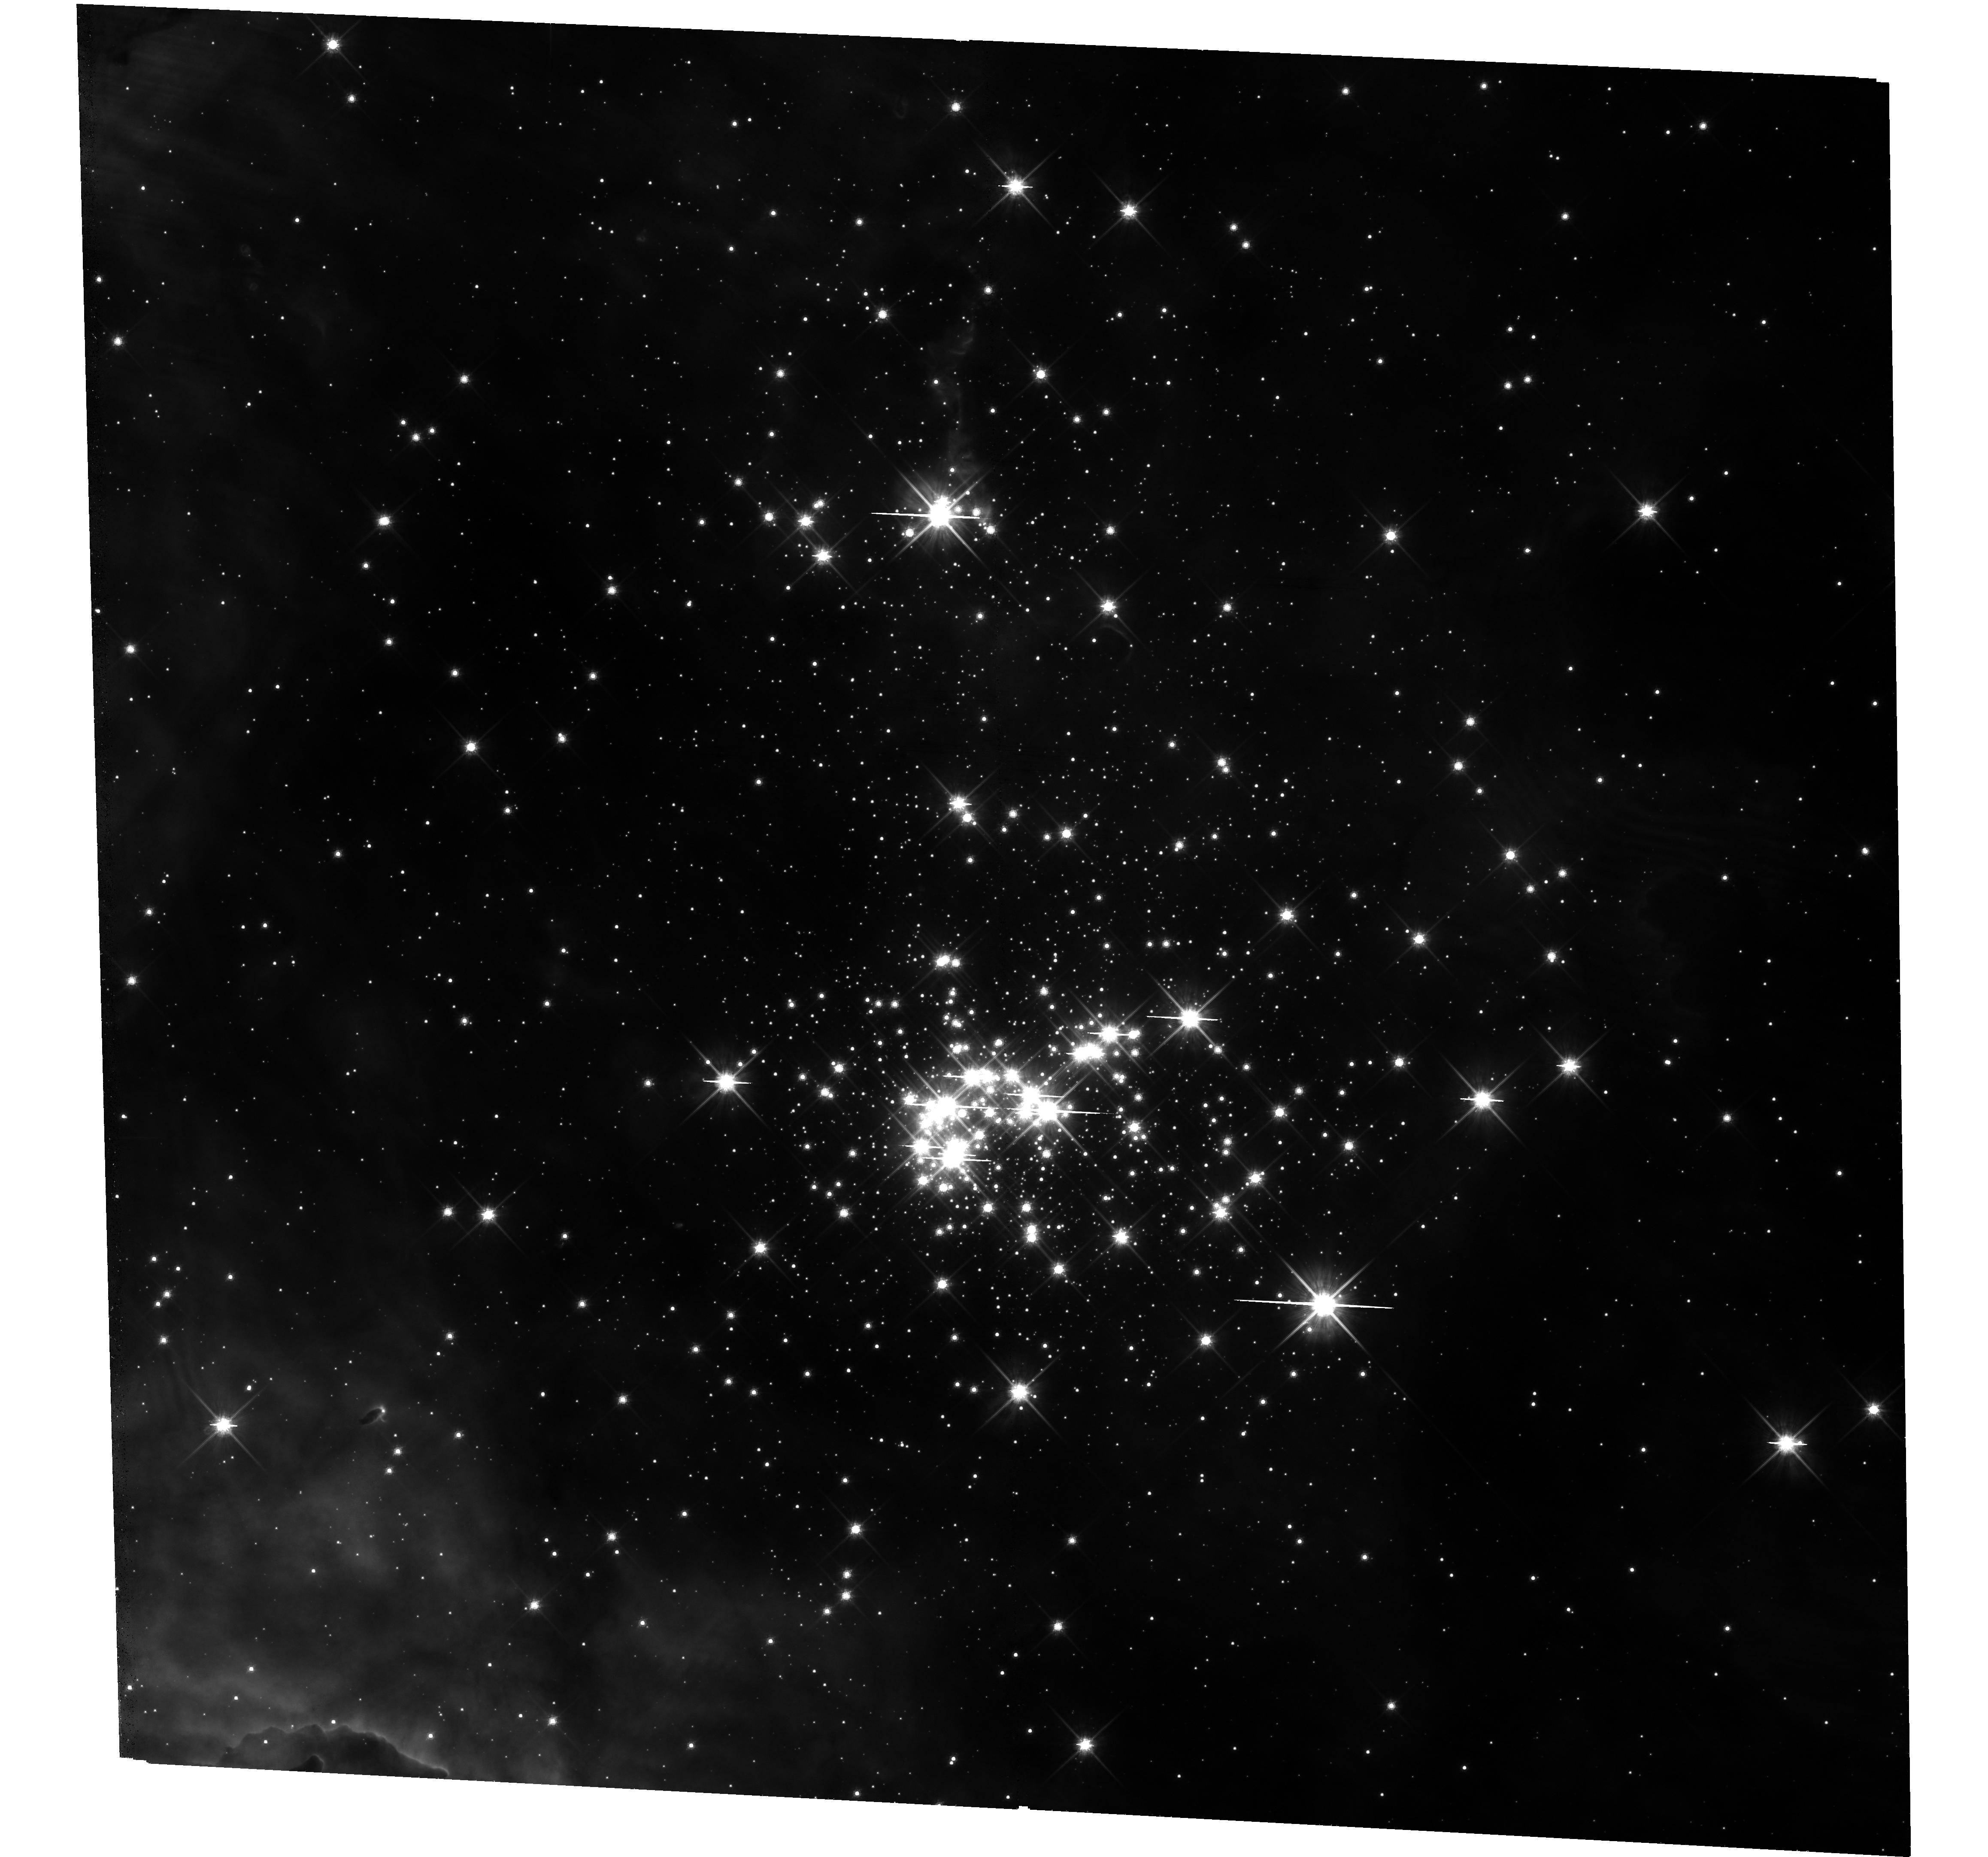
Target: CL-WESTERLUND-2. Instrument: WFC3/UVIS. Filter: F814W. Exposure: 35 min. Observation ID: hst_15362_06_wfc3_uvis_f814w_idhb06

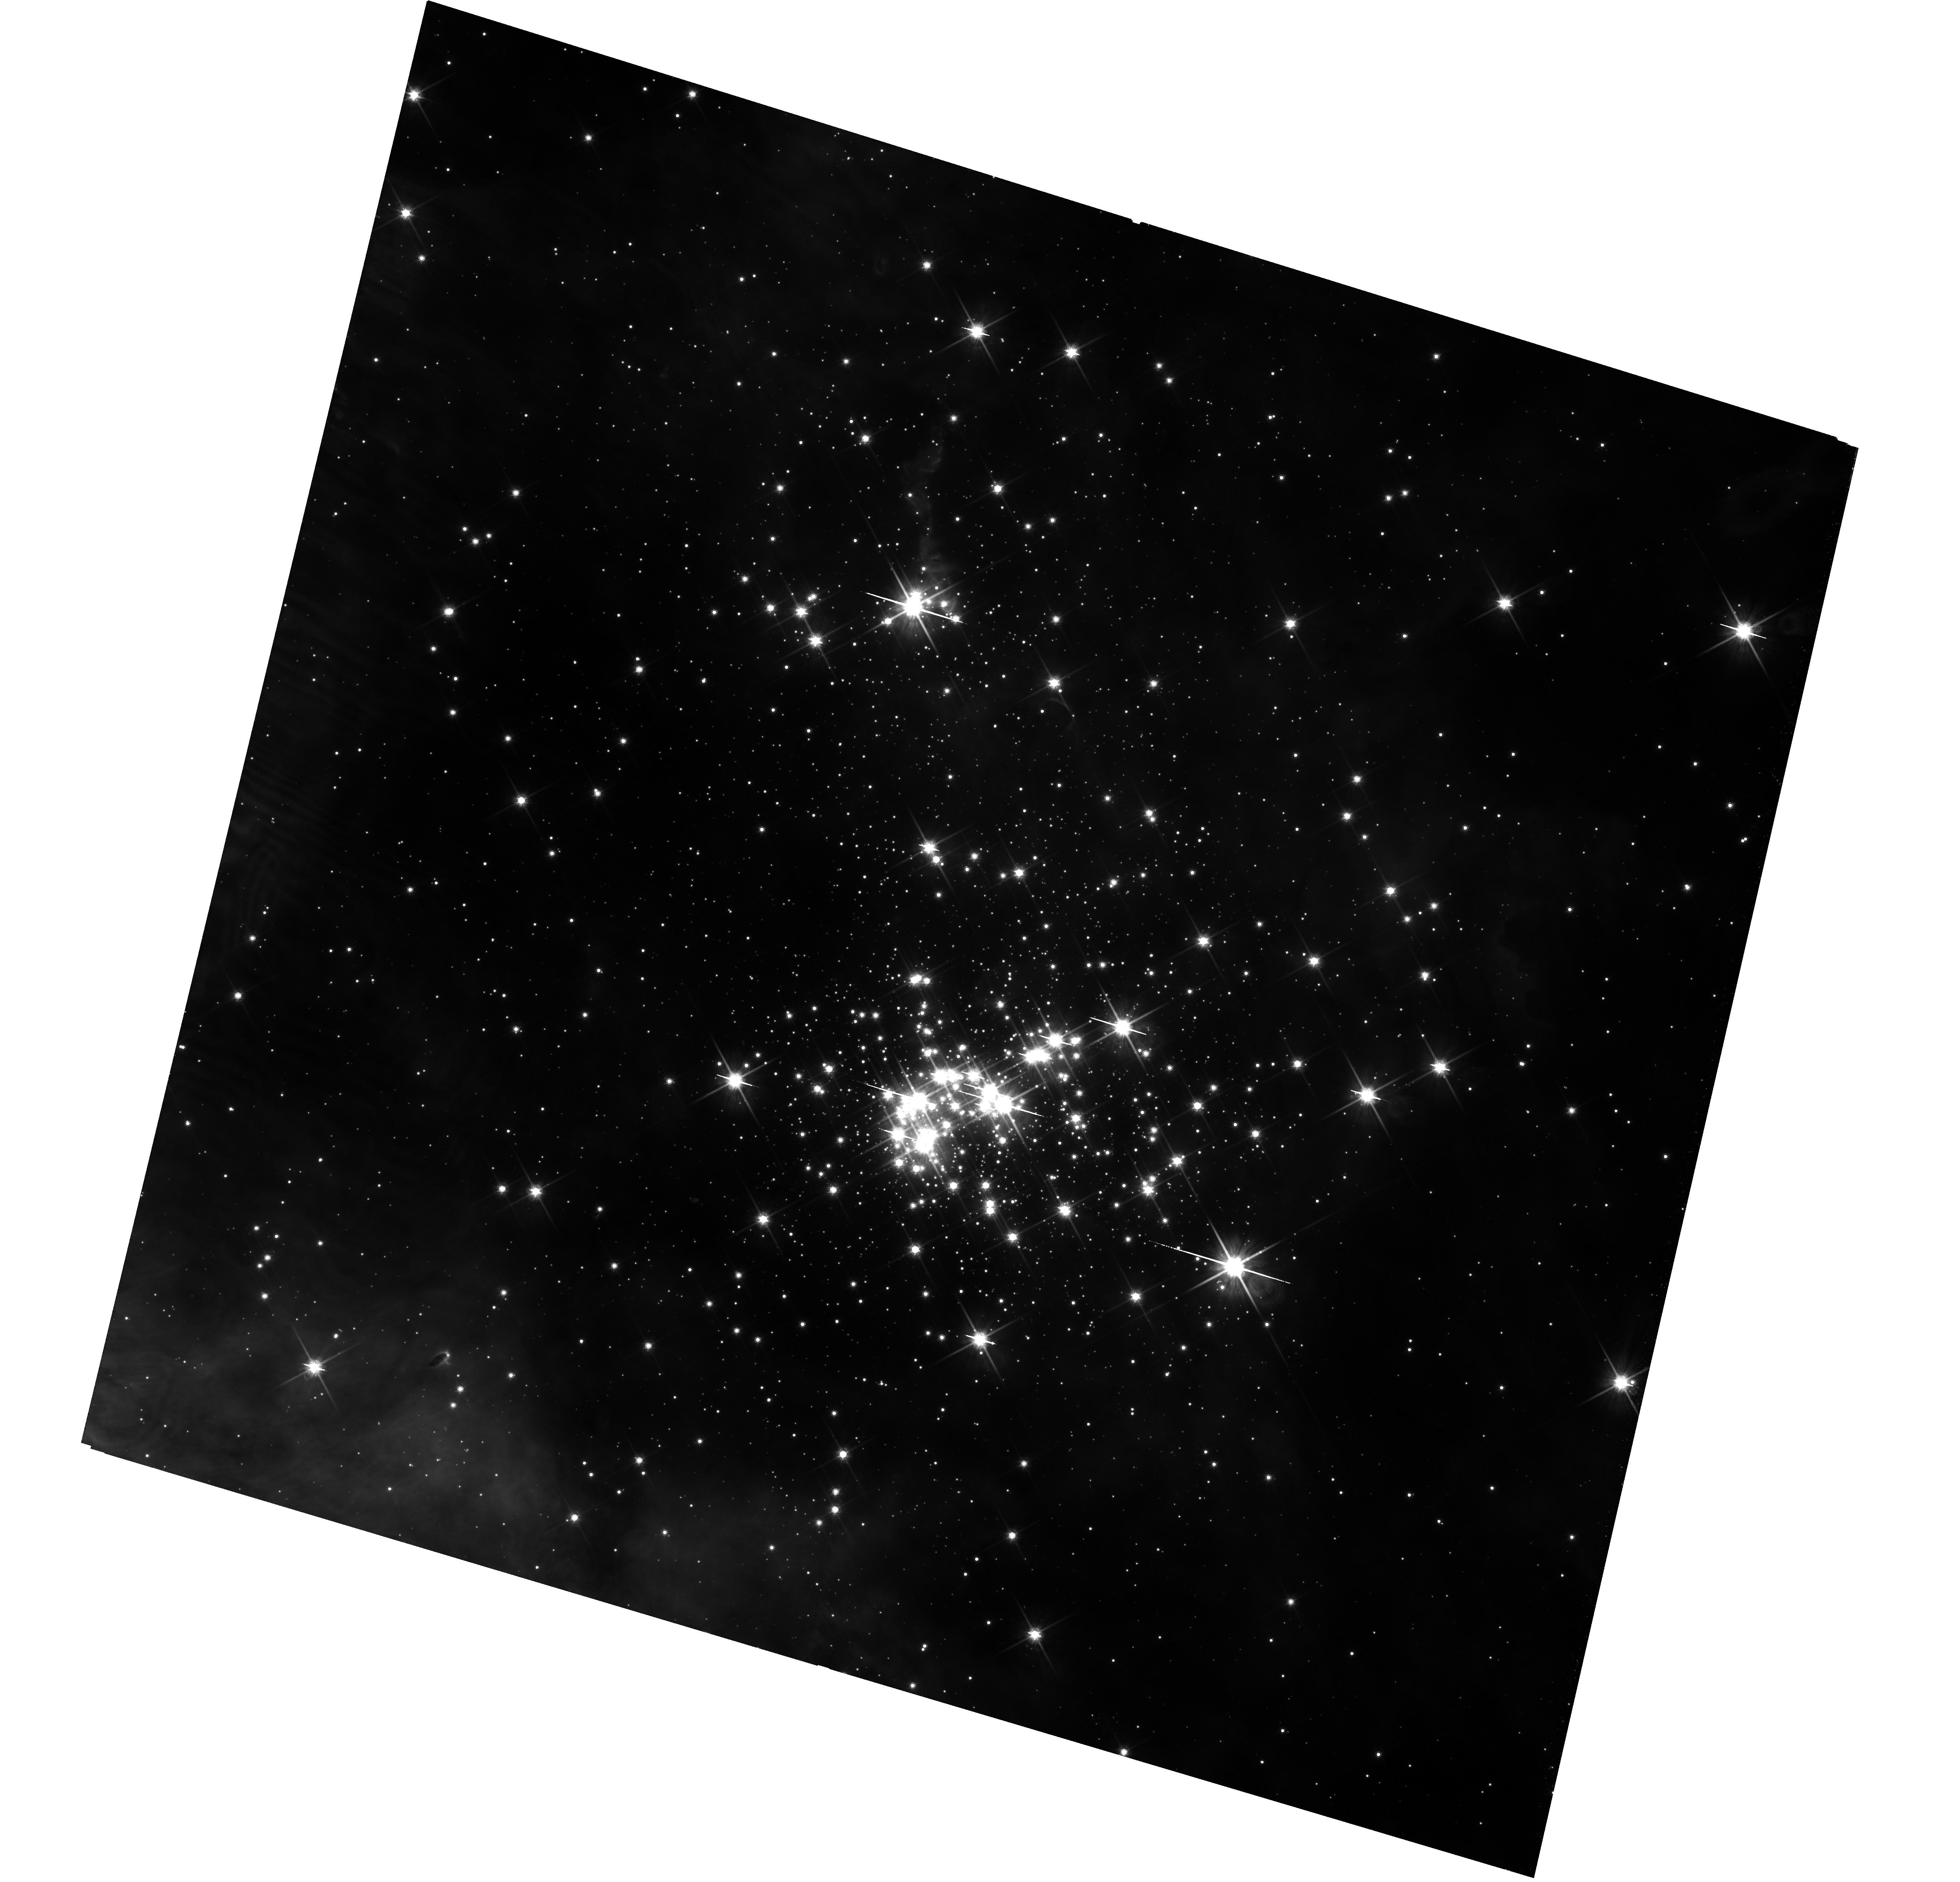
Target: CL-WESTERLUND-2. Instrument: WFC3/UVIS. Filter: F814W. Exposure: 35 min. Observation ID: hst_15362_09_wfc3_uvis_f814w_idhb09

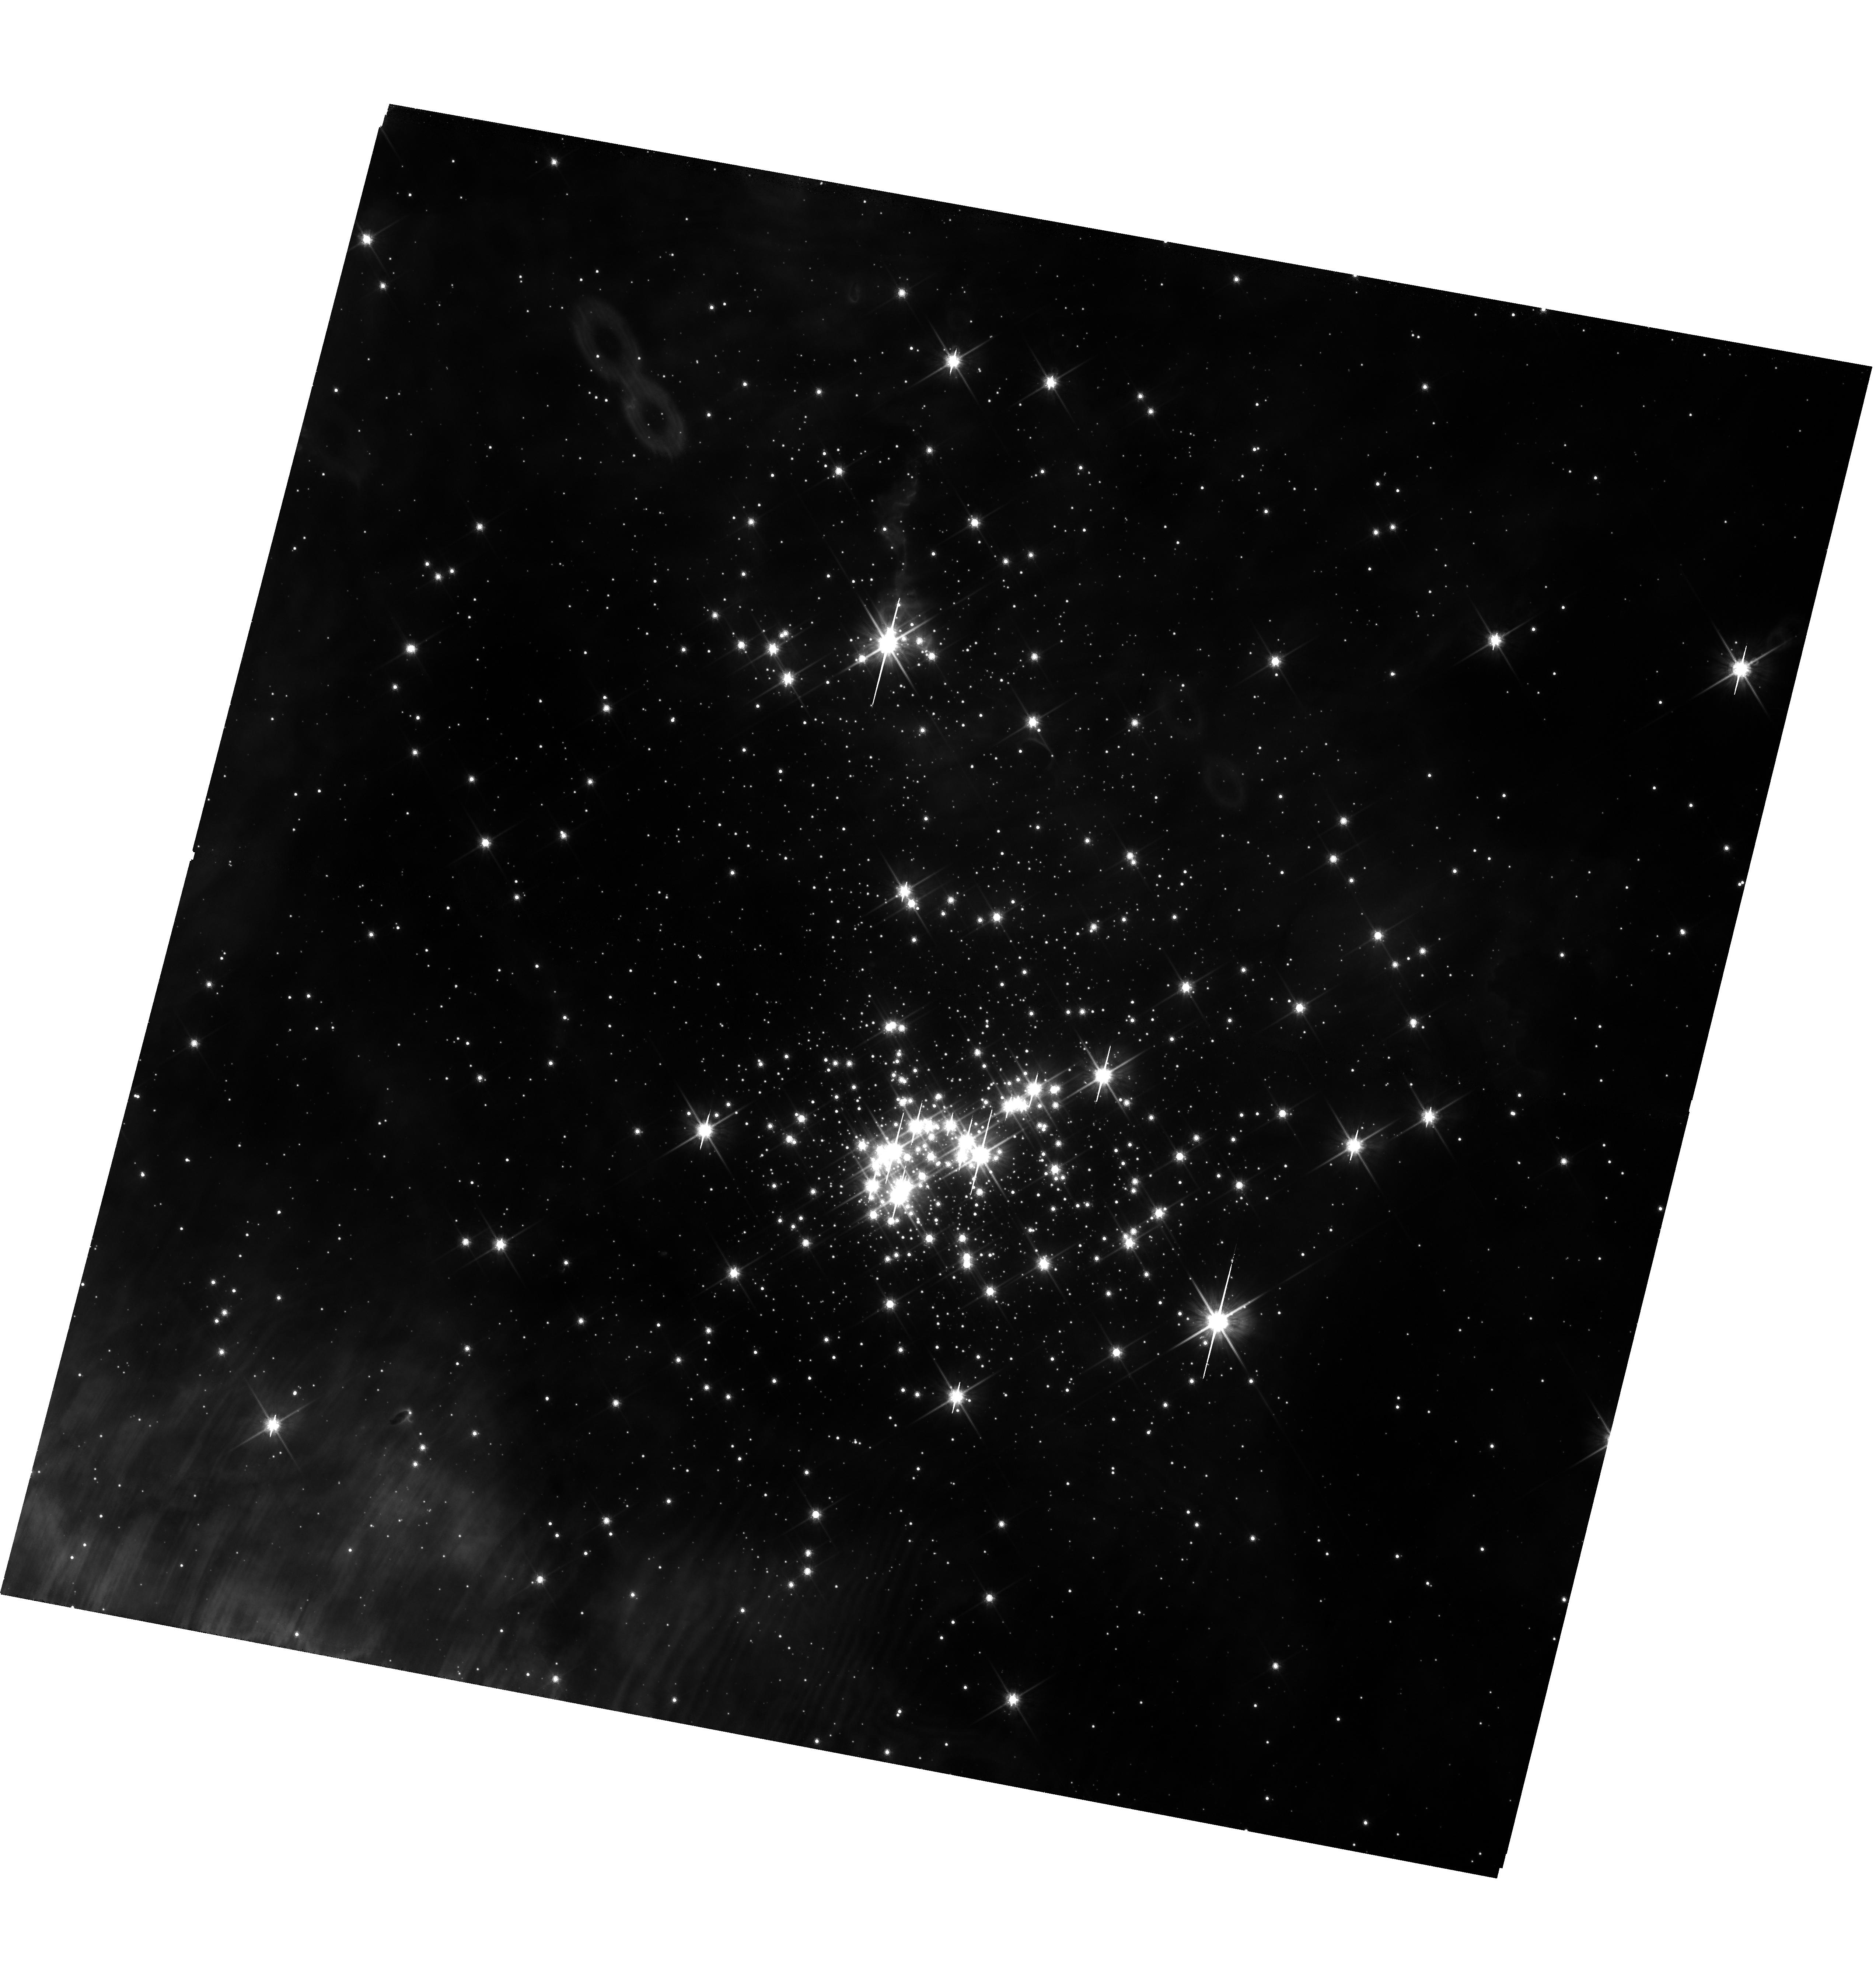
Target: CL-WESTERLUND-2. Instrument: WFC3/UVIS. Filter: F814W. Exposure: 35 min. Observation ID: hst_15362_03_wfc3_uvis_f814w_idhb03

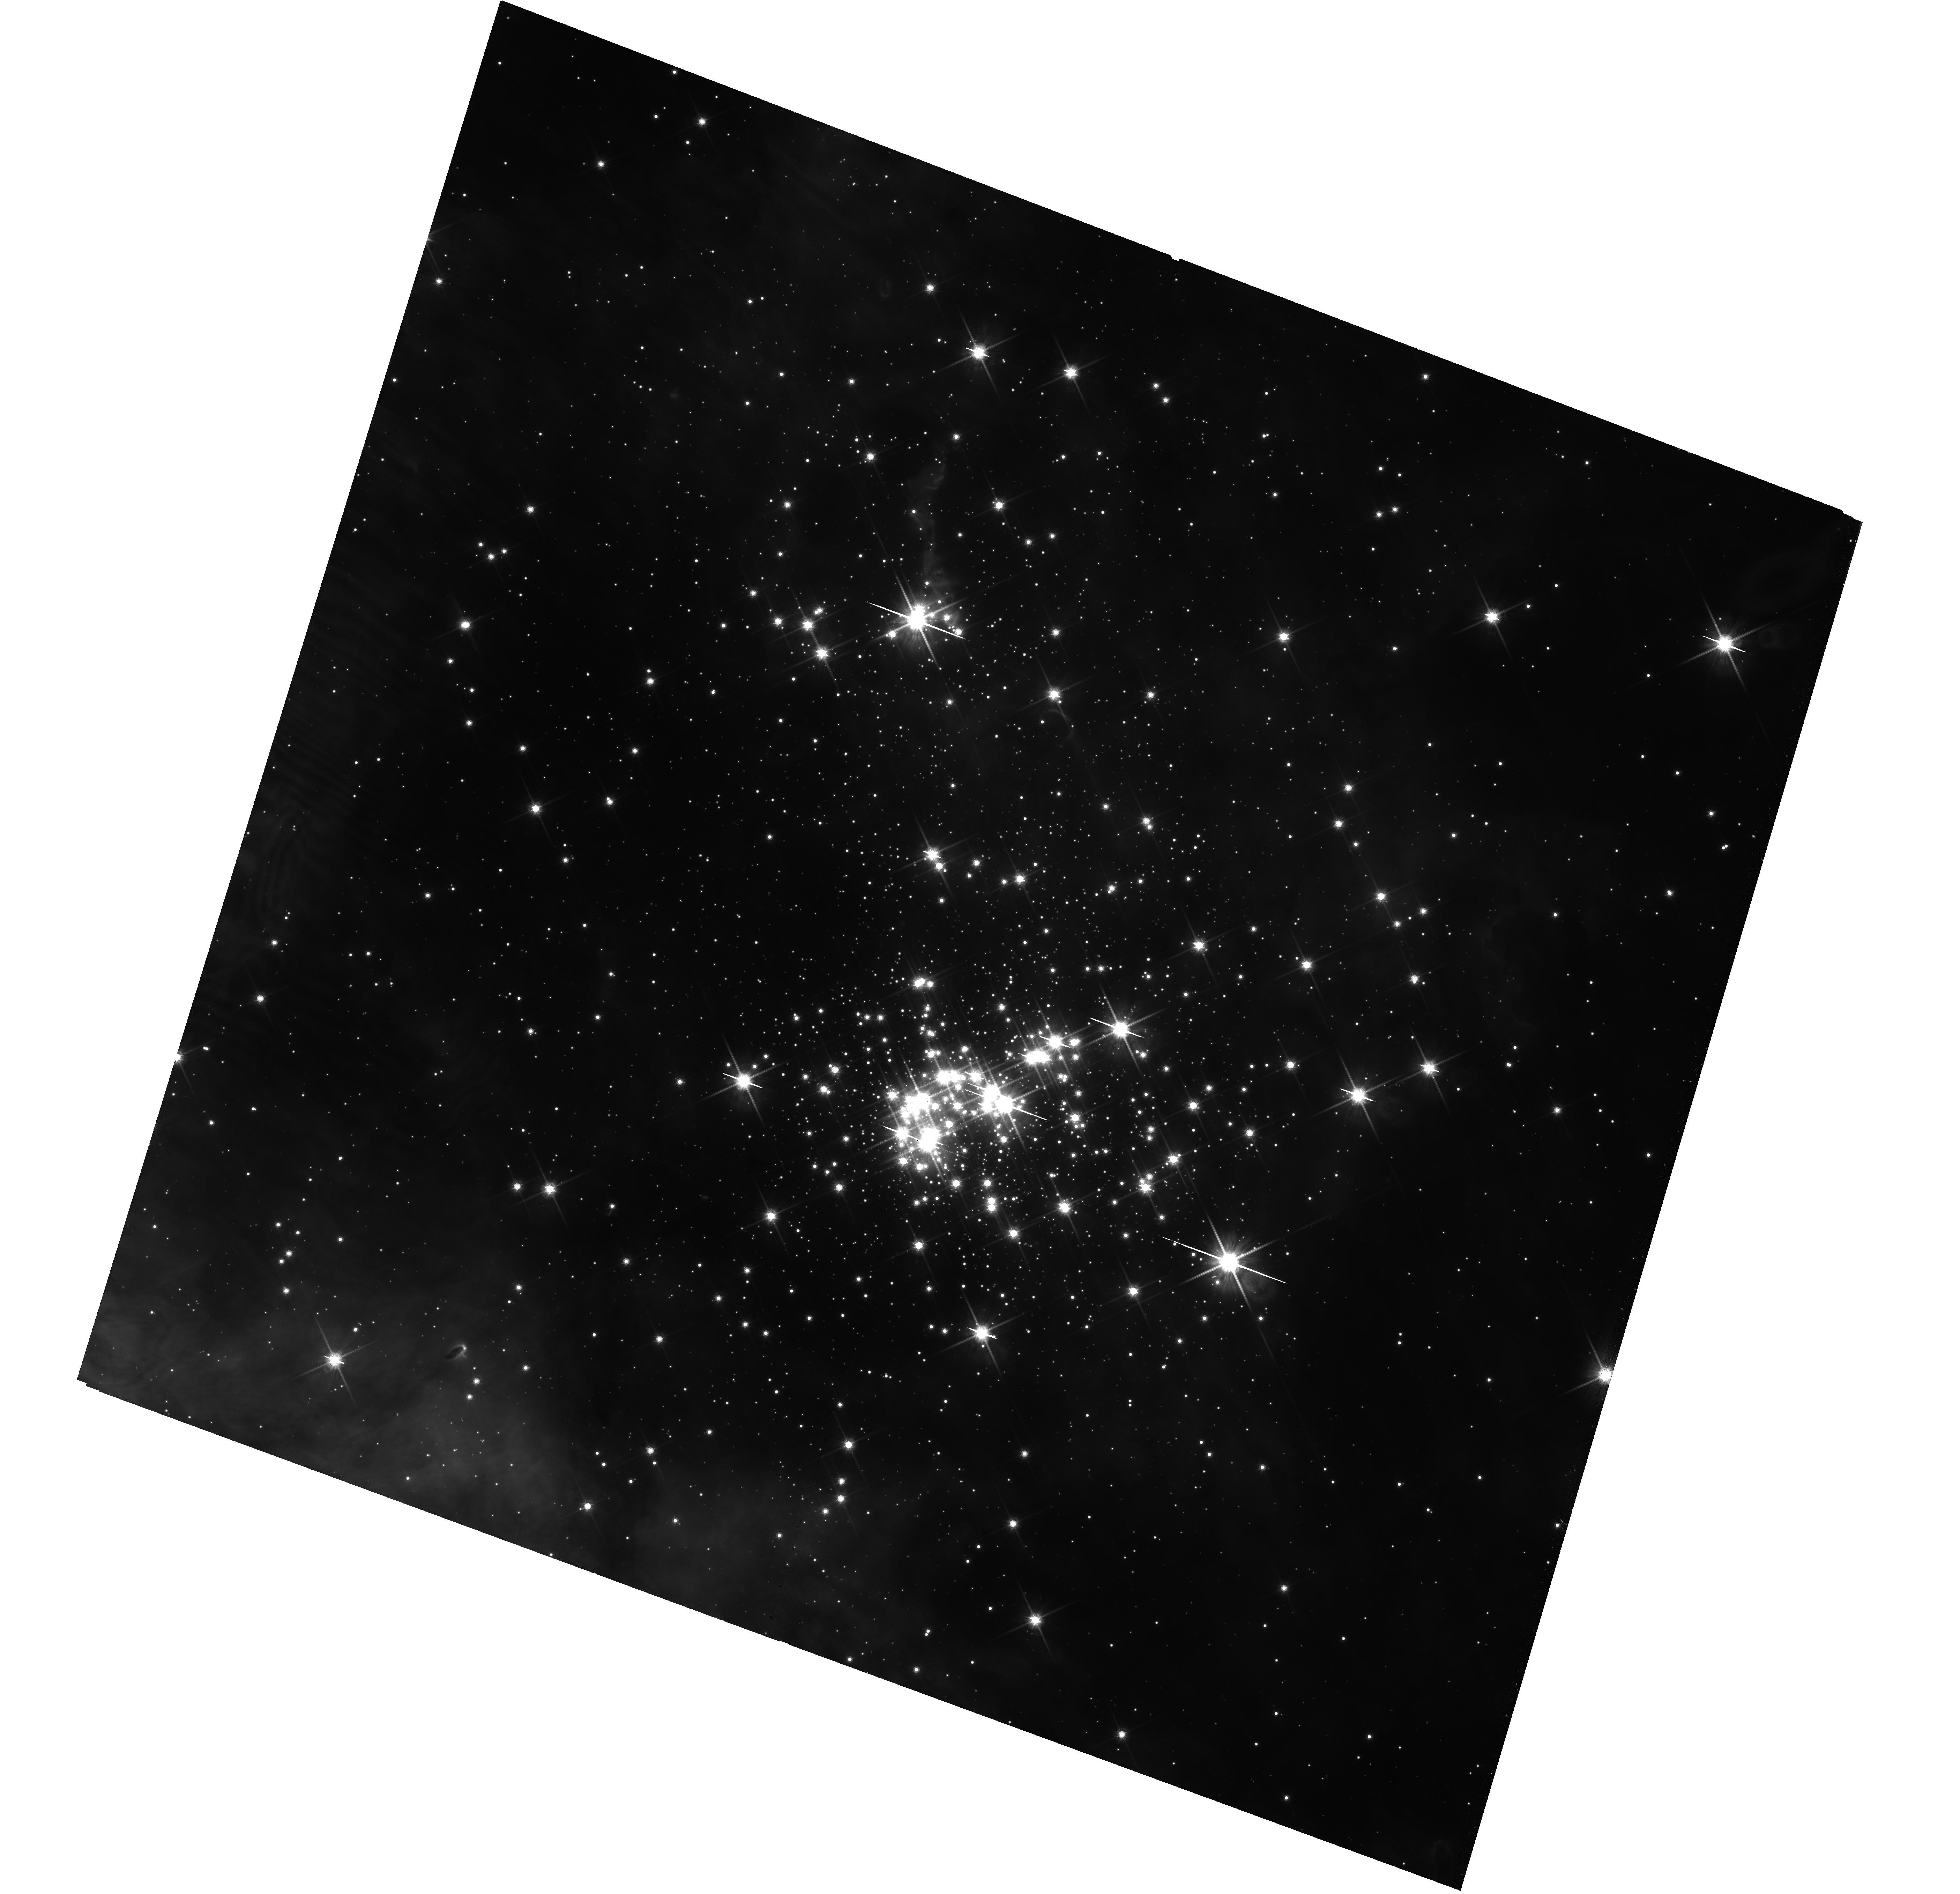
Target: CL-WESTERLUND-2. Instrument: WFC3/UVIS. Filter: F814W. Exposure: 35 min. Observation ID: hst_15362_08_wfc3_uvis_f814w_idhb08

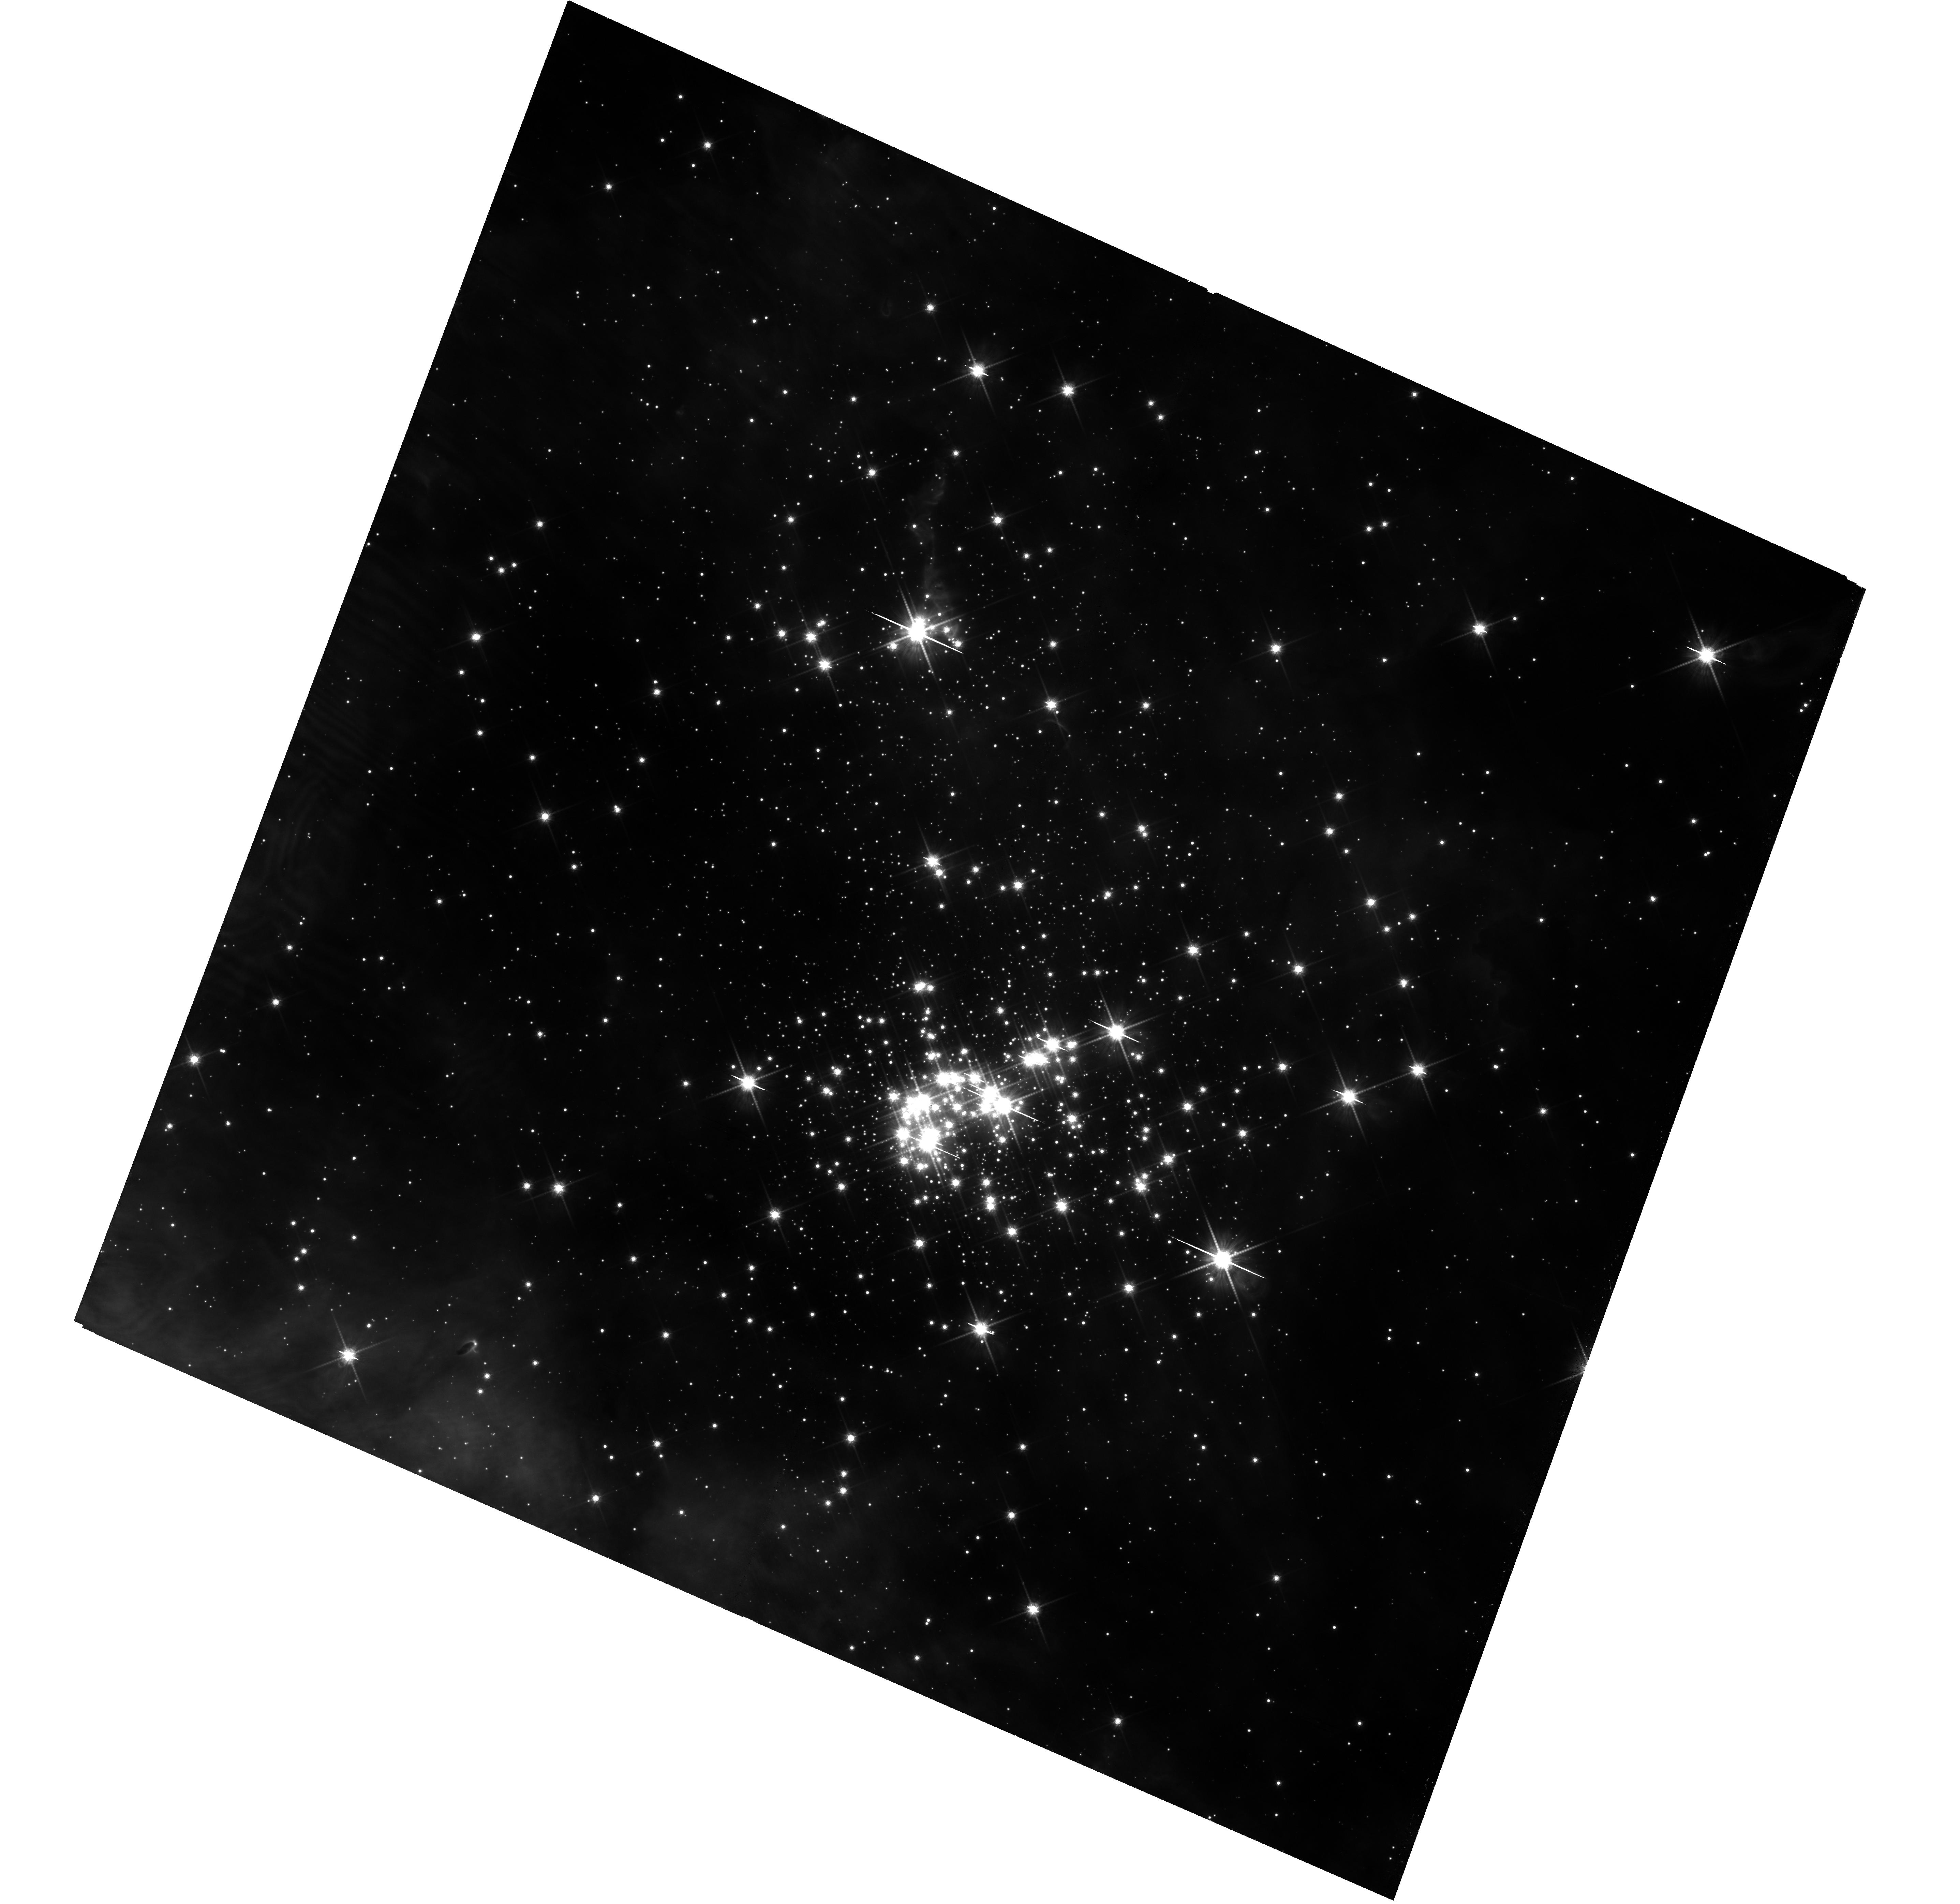
Target: CL-WESTERLUND-2. Instrument: WFC3/UVIS. Filter: F814W. Exposure: 35 min. Observation ID: hst_15362_15_wfc3_uvis_f814w_idhb15

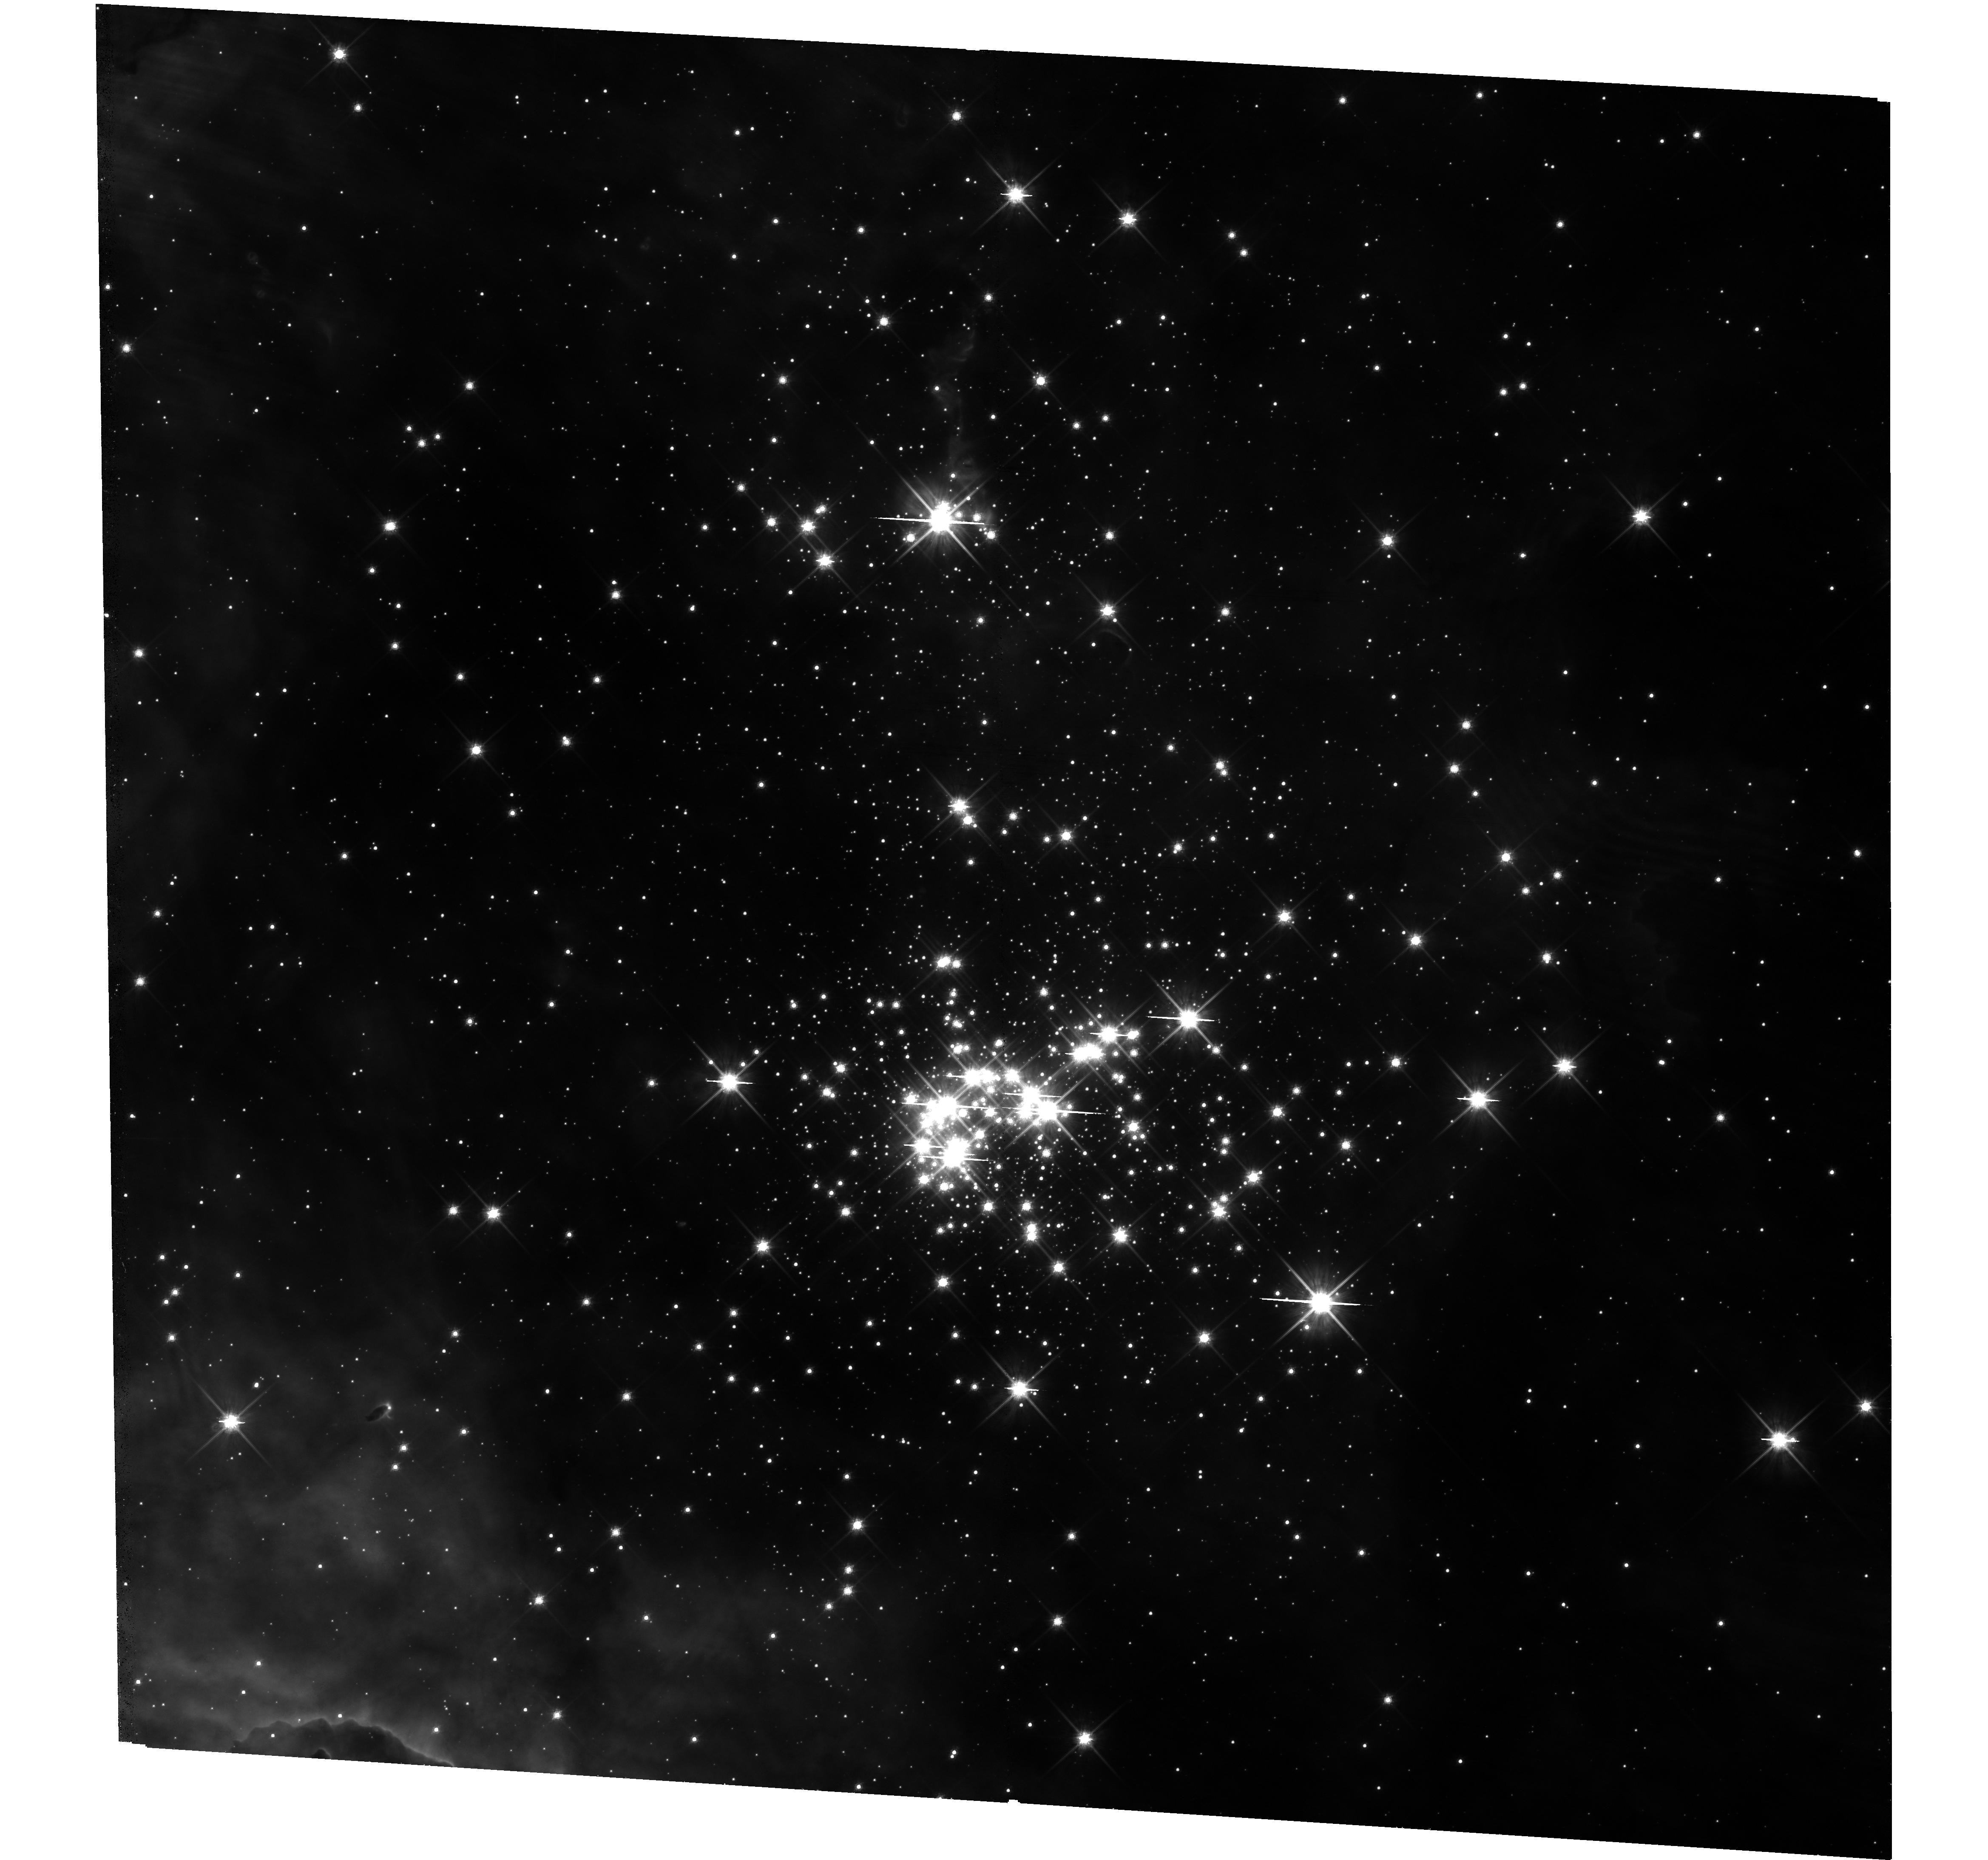
Target: CL-WESTERLUND-2. Instrument: WFC3/UVIS. Filter: F814W. Exposure: 35 min. Observation ID: hst_15362_07_wfc3_uvis_f814w_idhb07

The primordial binary fraction in the young massive cluster Westerlund 2 (PI: Sabbi, Elena)

This is a photometric and astrometric proposal designed to probe the unexplored population of primordial low- and intermediate-mass binaries (mass range ~0.5 to 8 Mo) in the young massive cluster Westerlund 2. Our observations are tailored to identify short, intermediate and long period binaries and therefore ascertain, for the first time, the fraction of low- and intermediate-mass binaries in an environment that resembles the conditions of stellar density and UV radiation found during the early evolution of globular clusters, or starburtst galaxies. Knowledge of the orbital properties of soft and hard binaries over a broad range of masses can be used to constrain the models of star and cluster formation and evolution. A byproduct of this project will be an astrometric catalog of hundred of targets for spectroscopic follow up with JWST to study the early evolution of protoplanetary disks, which is one of the science themes of the Webb mission. If we can complete the requested observations in the next three cycles, we will be in the position to start the spectroscopic follow up in 2020, when JWST is fully commissioned. This makes the requested observations extremely timely.